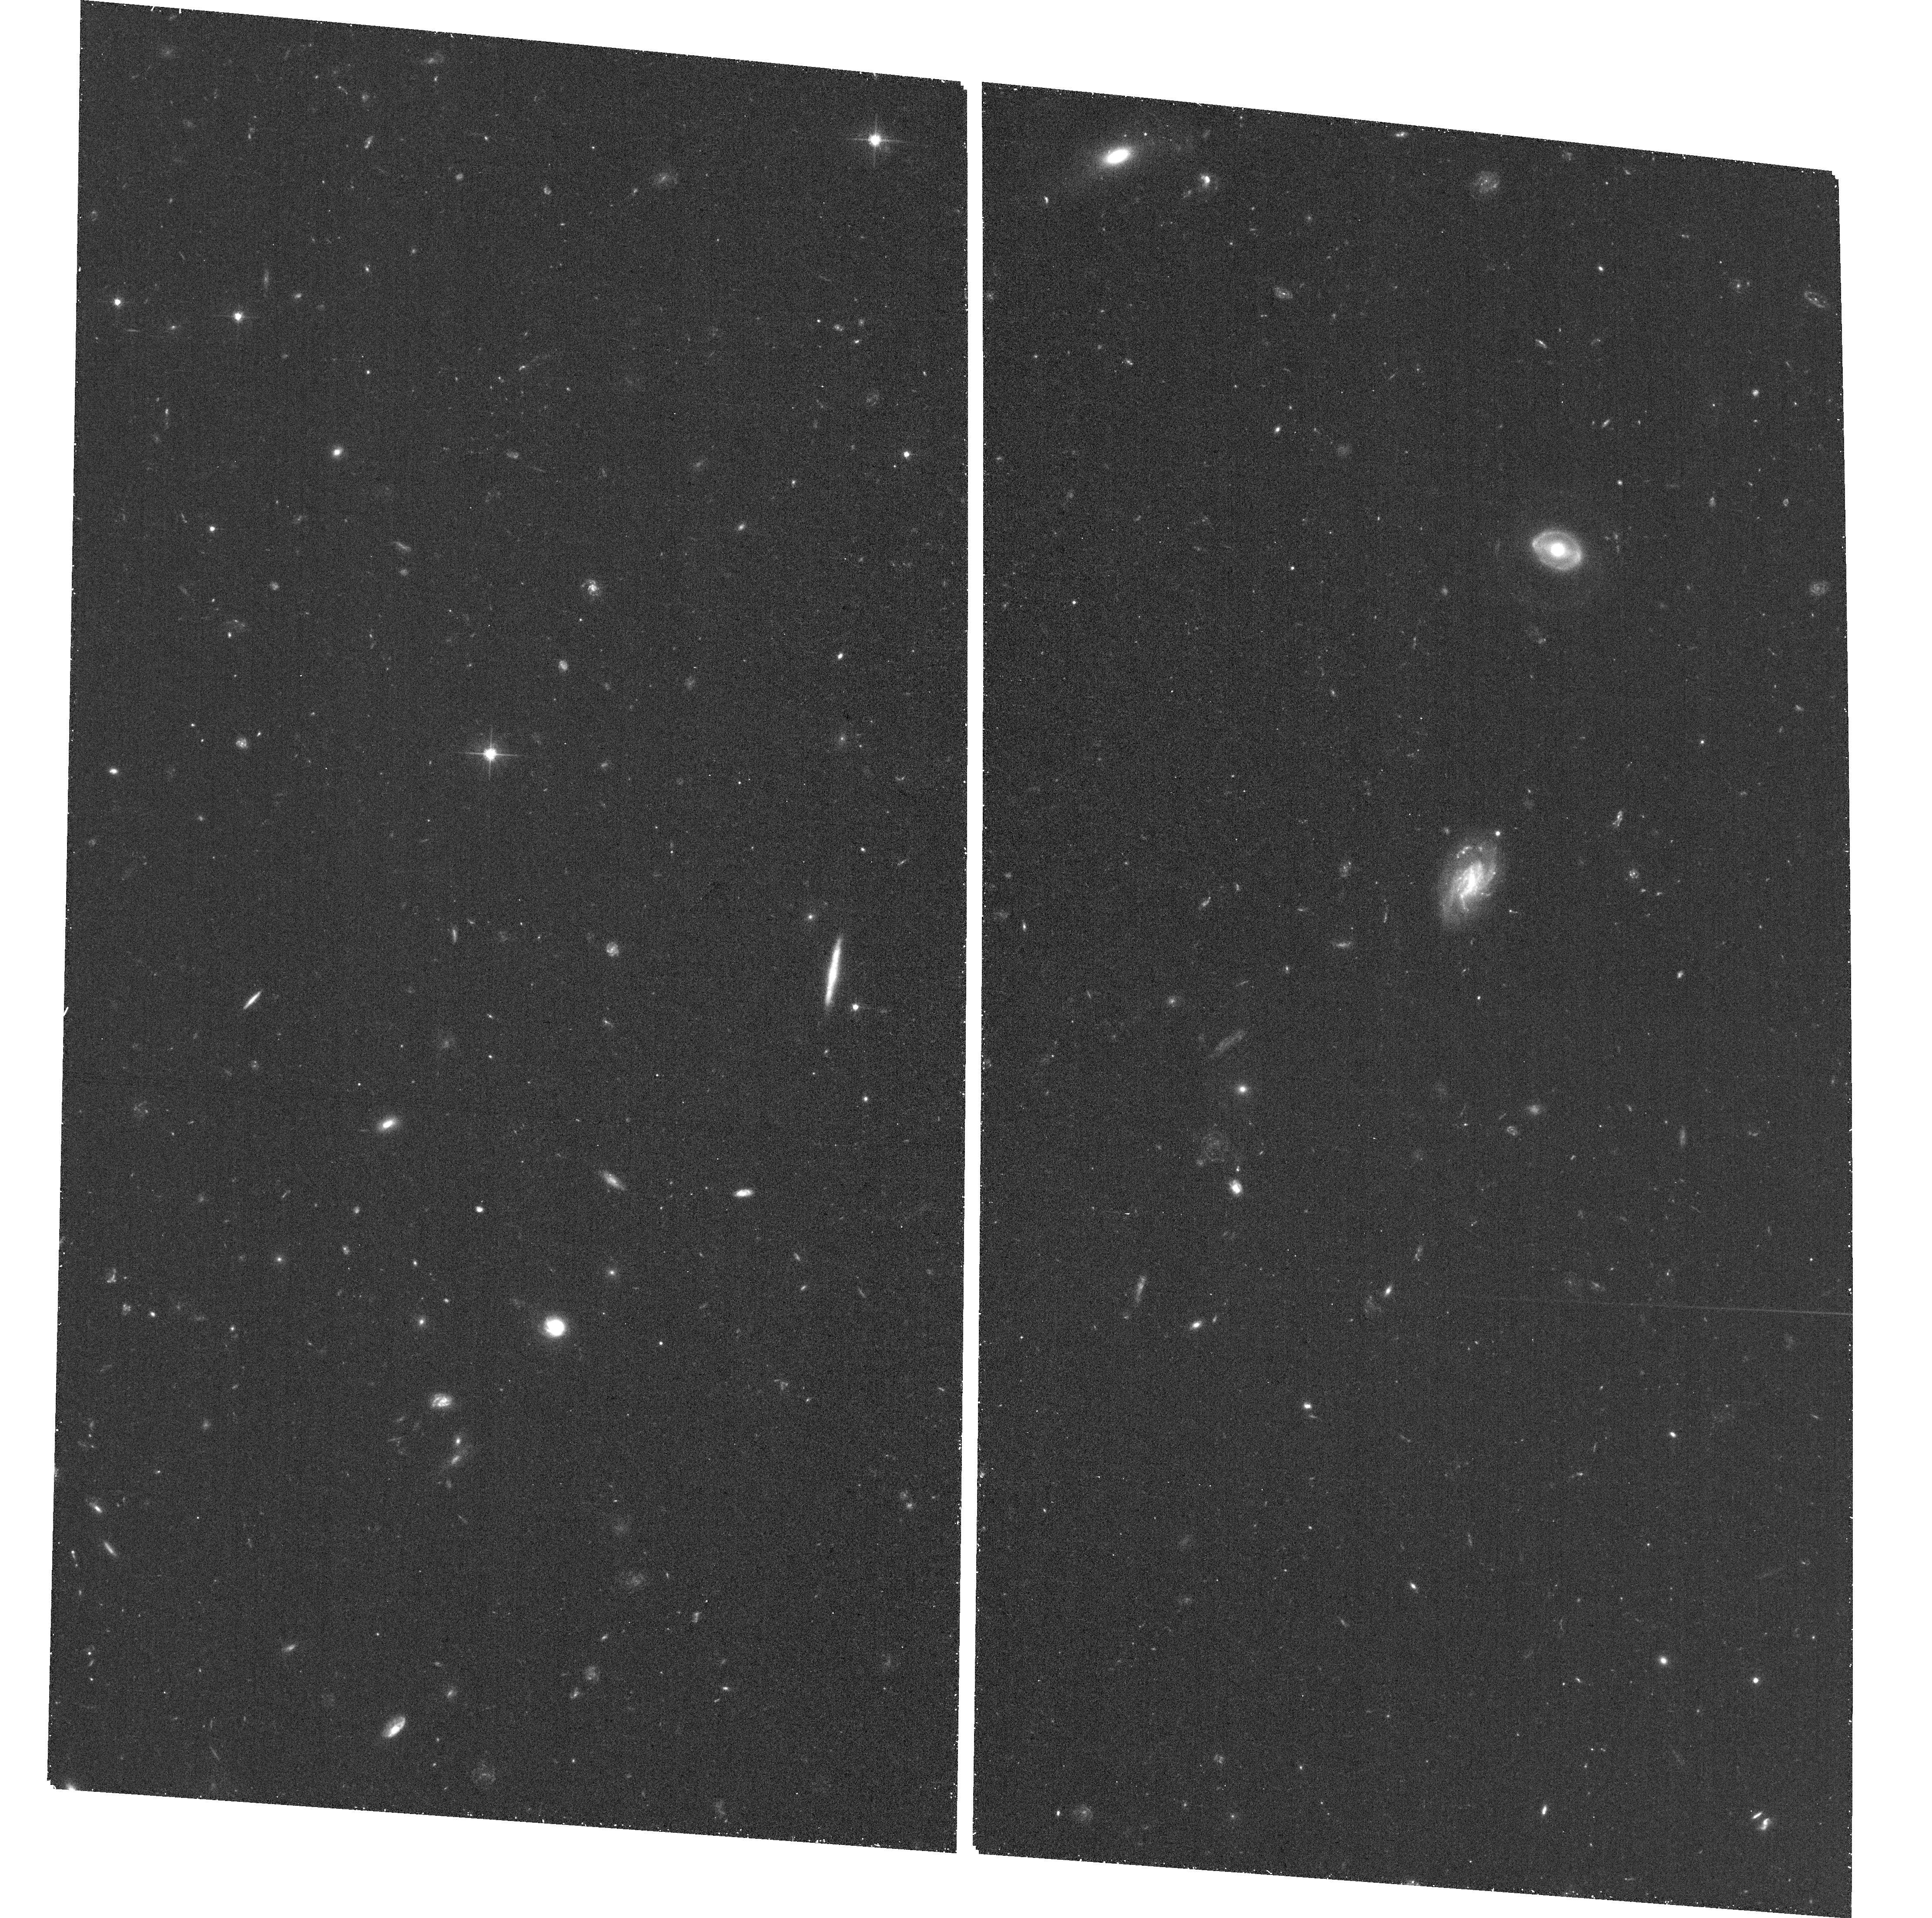
Target: GRB190114C. Instrument: ACS/WFC. Filter: F606W. Exposure: 23 min. Observation ID: hst_15708_02_acs_wfc_f606w_jdz902

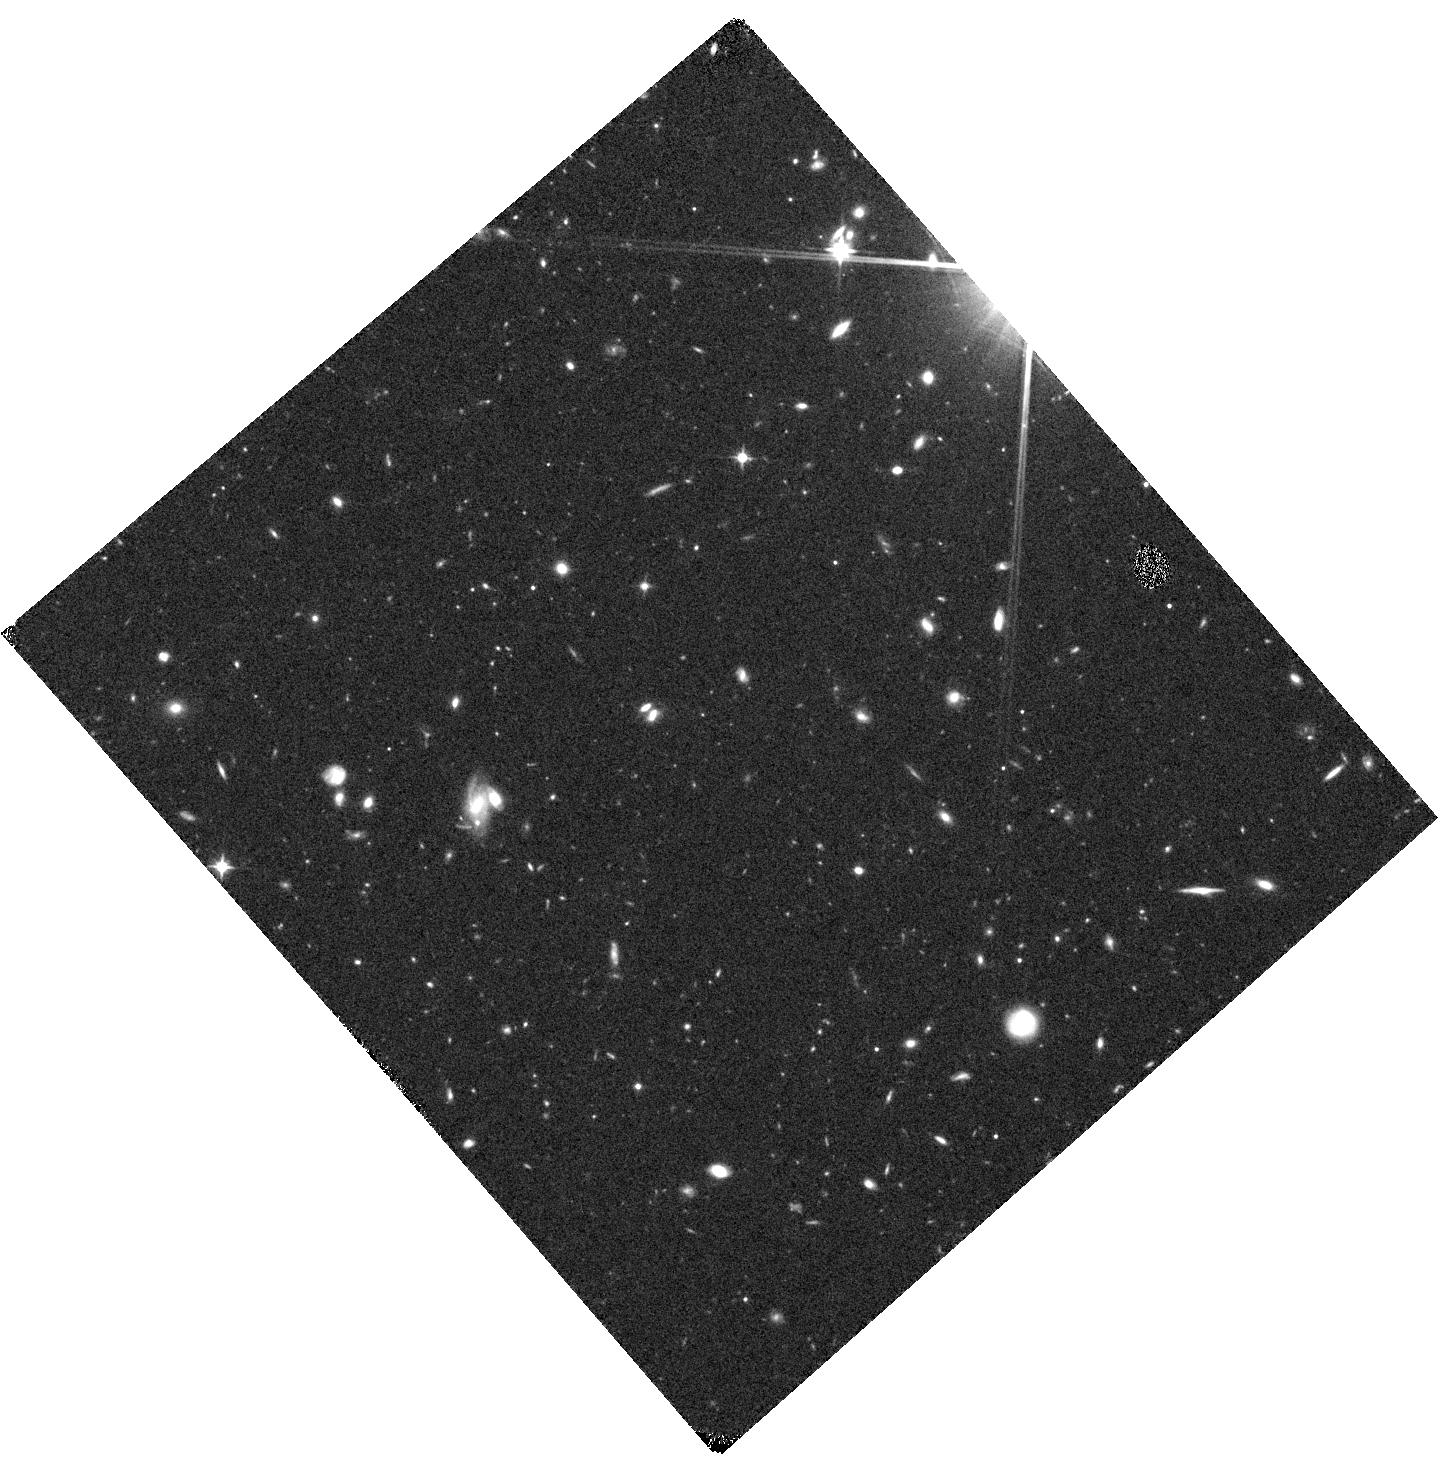
Target: GRB190114C. Instrument: WFC3/IR. Filter: F110W. Exposure: 18 min. Observation ID: hst_15708_01_wfc3_ir_f110w_idz901

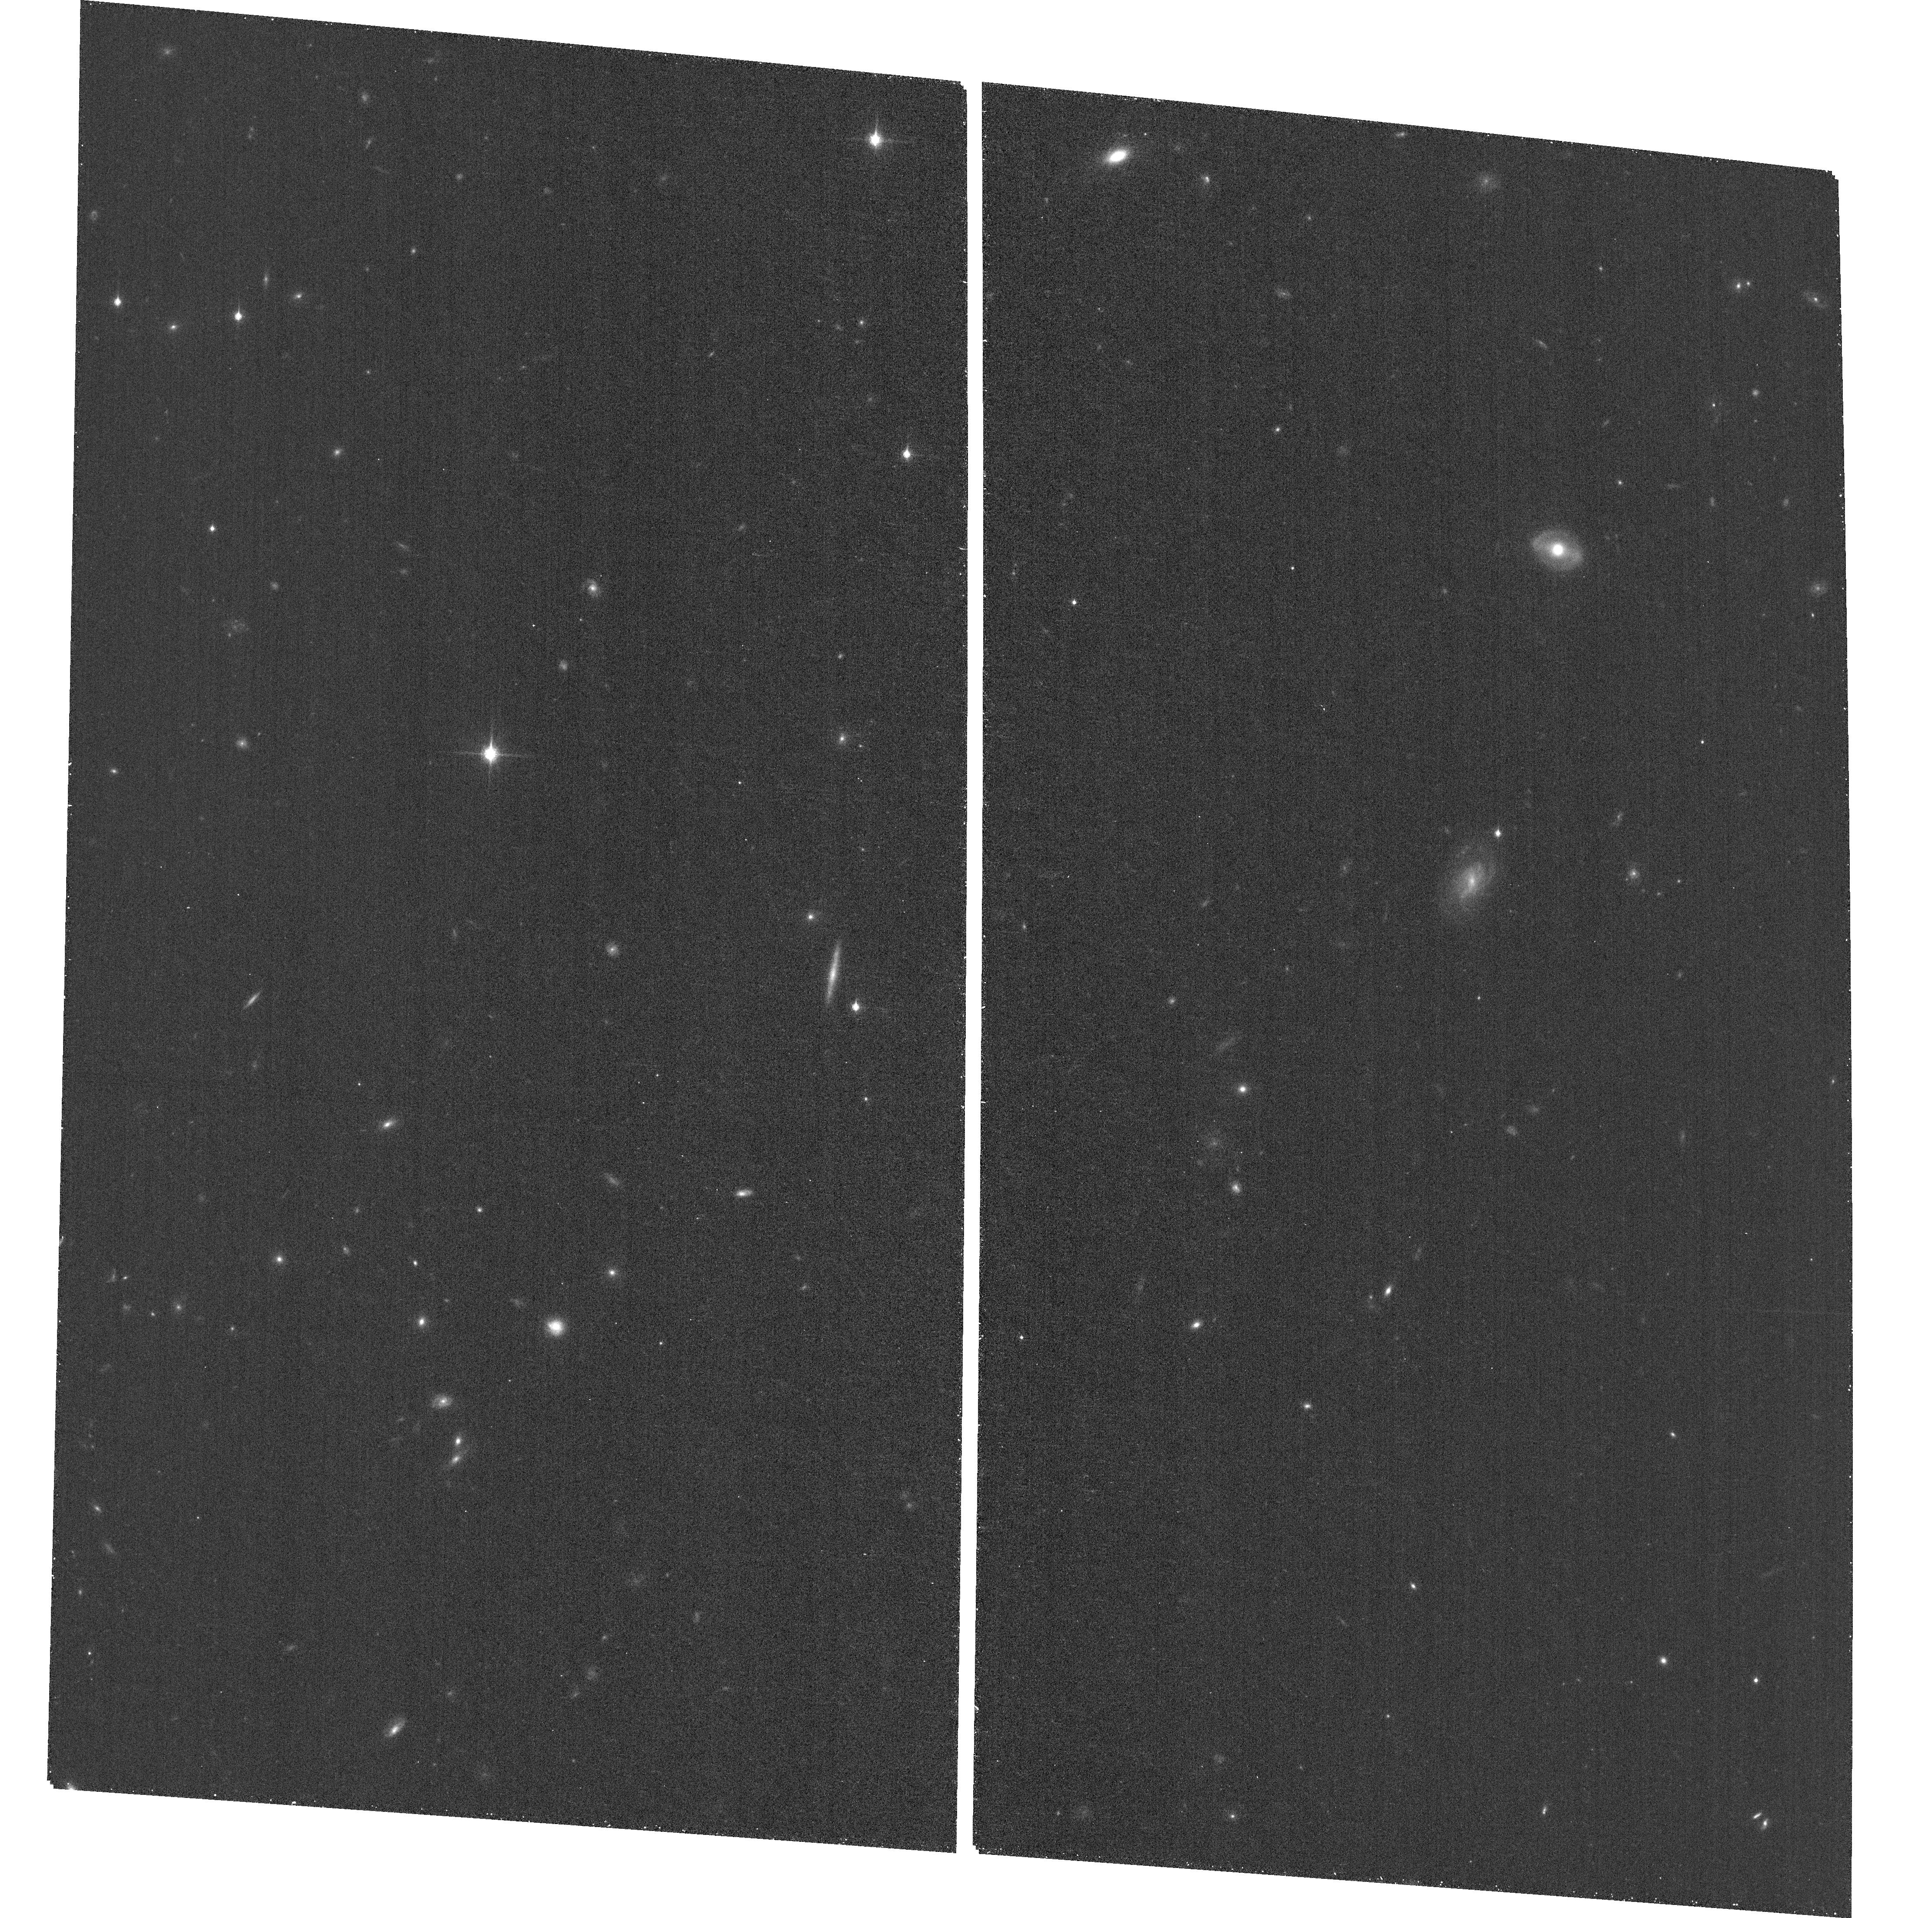
Target: GRB190114C. Instrument: ACS/WFC. Filter: F850LP. Exposure: 18 min. Observation ID: hst_15708_02_acs_wfc_f850lp_jdz902

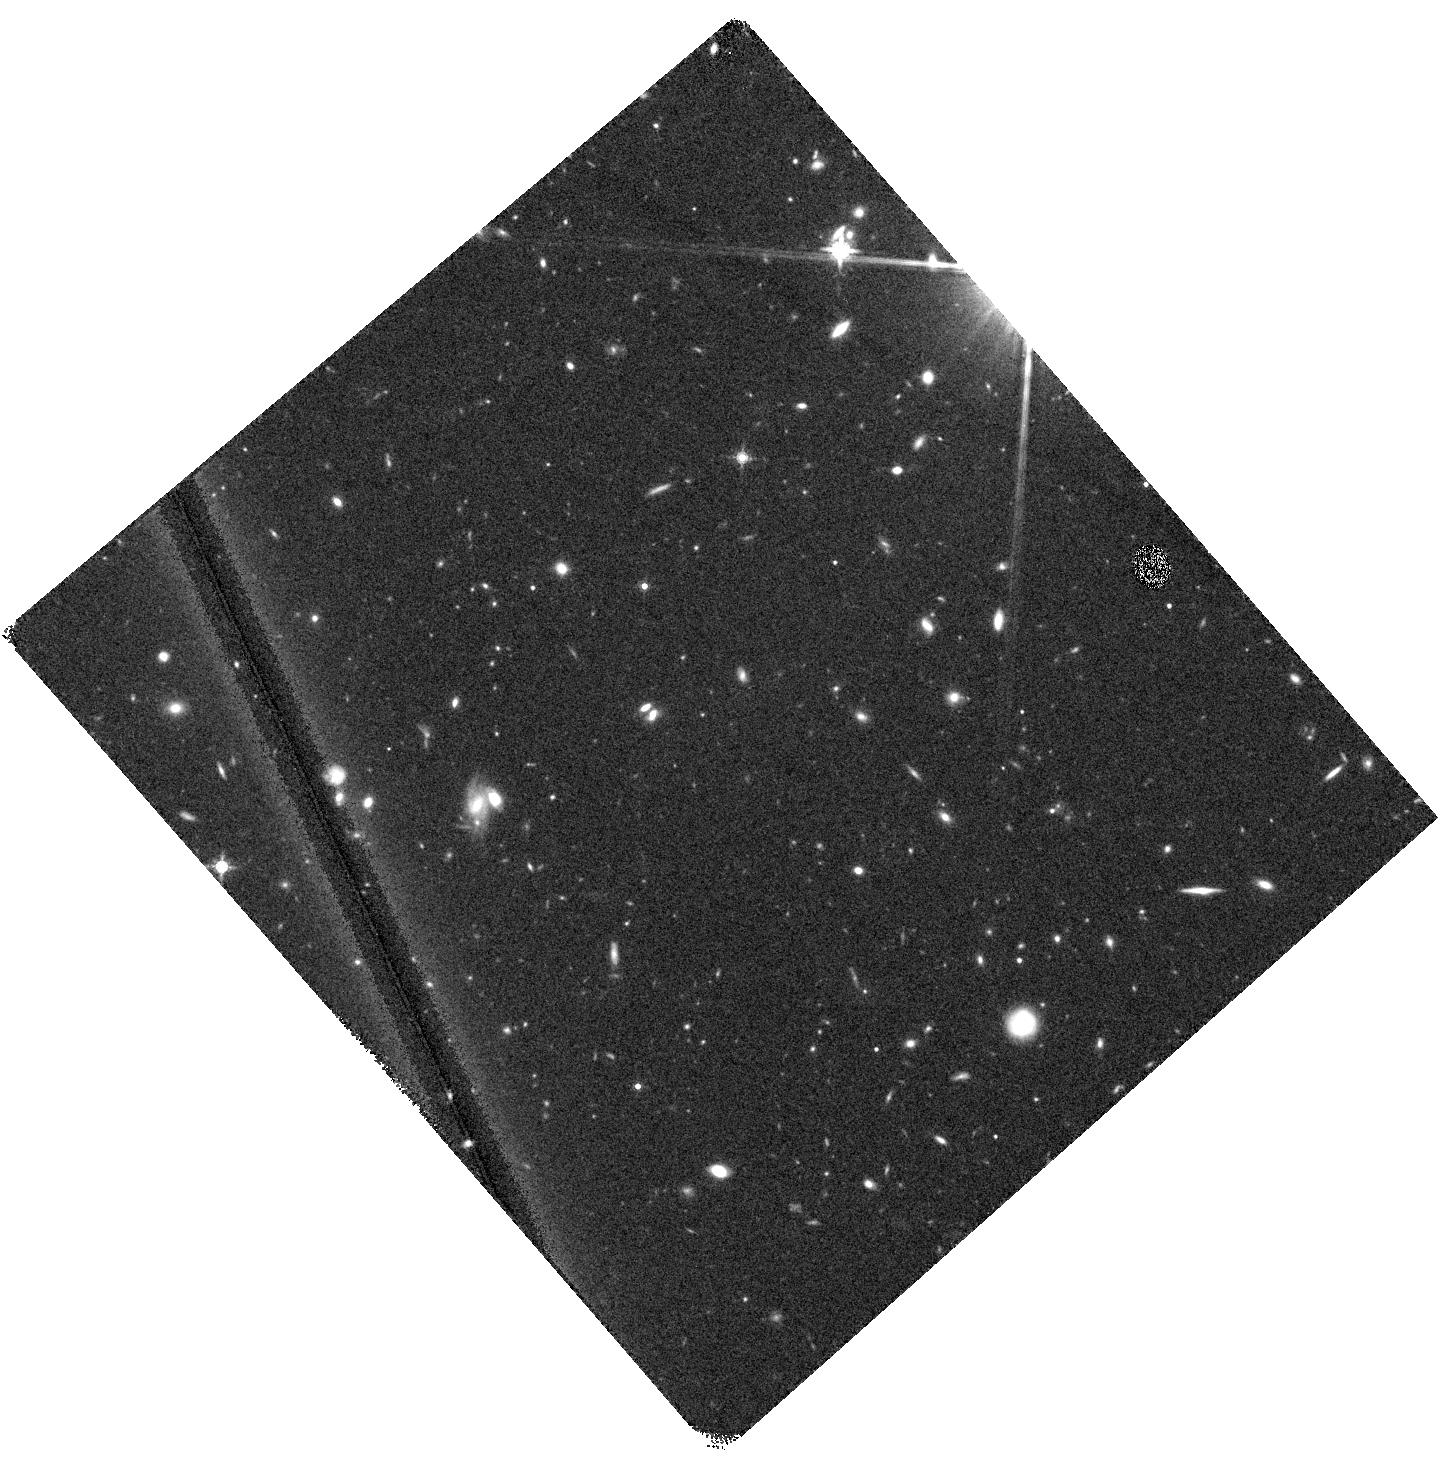
Target: GRB190114C. Instrument: WFC3/IR. Filter: F160W. Exposure: 20 min. Observation ID: hst_15708_01_wfc3_ir_f160w_idz901

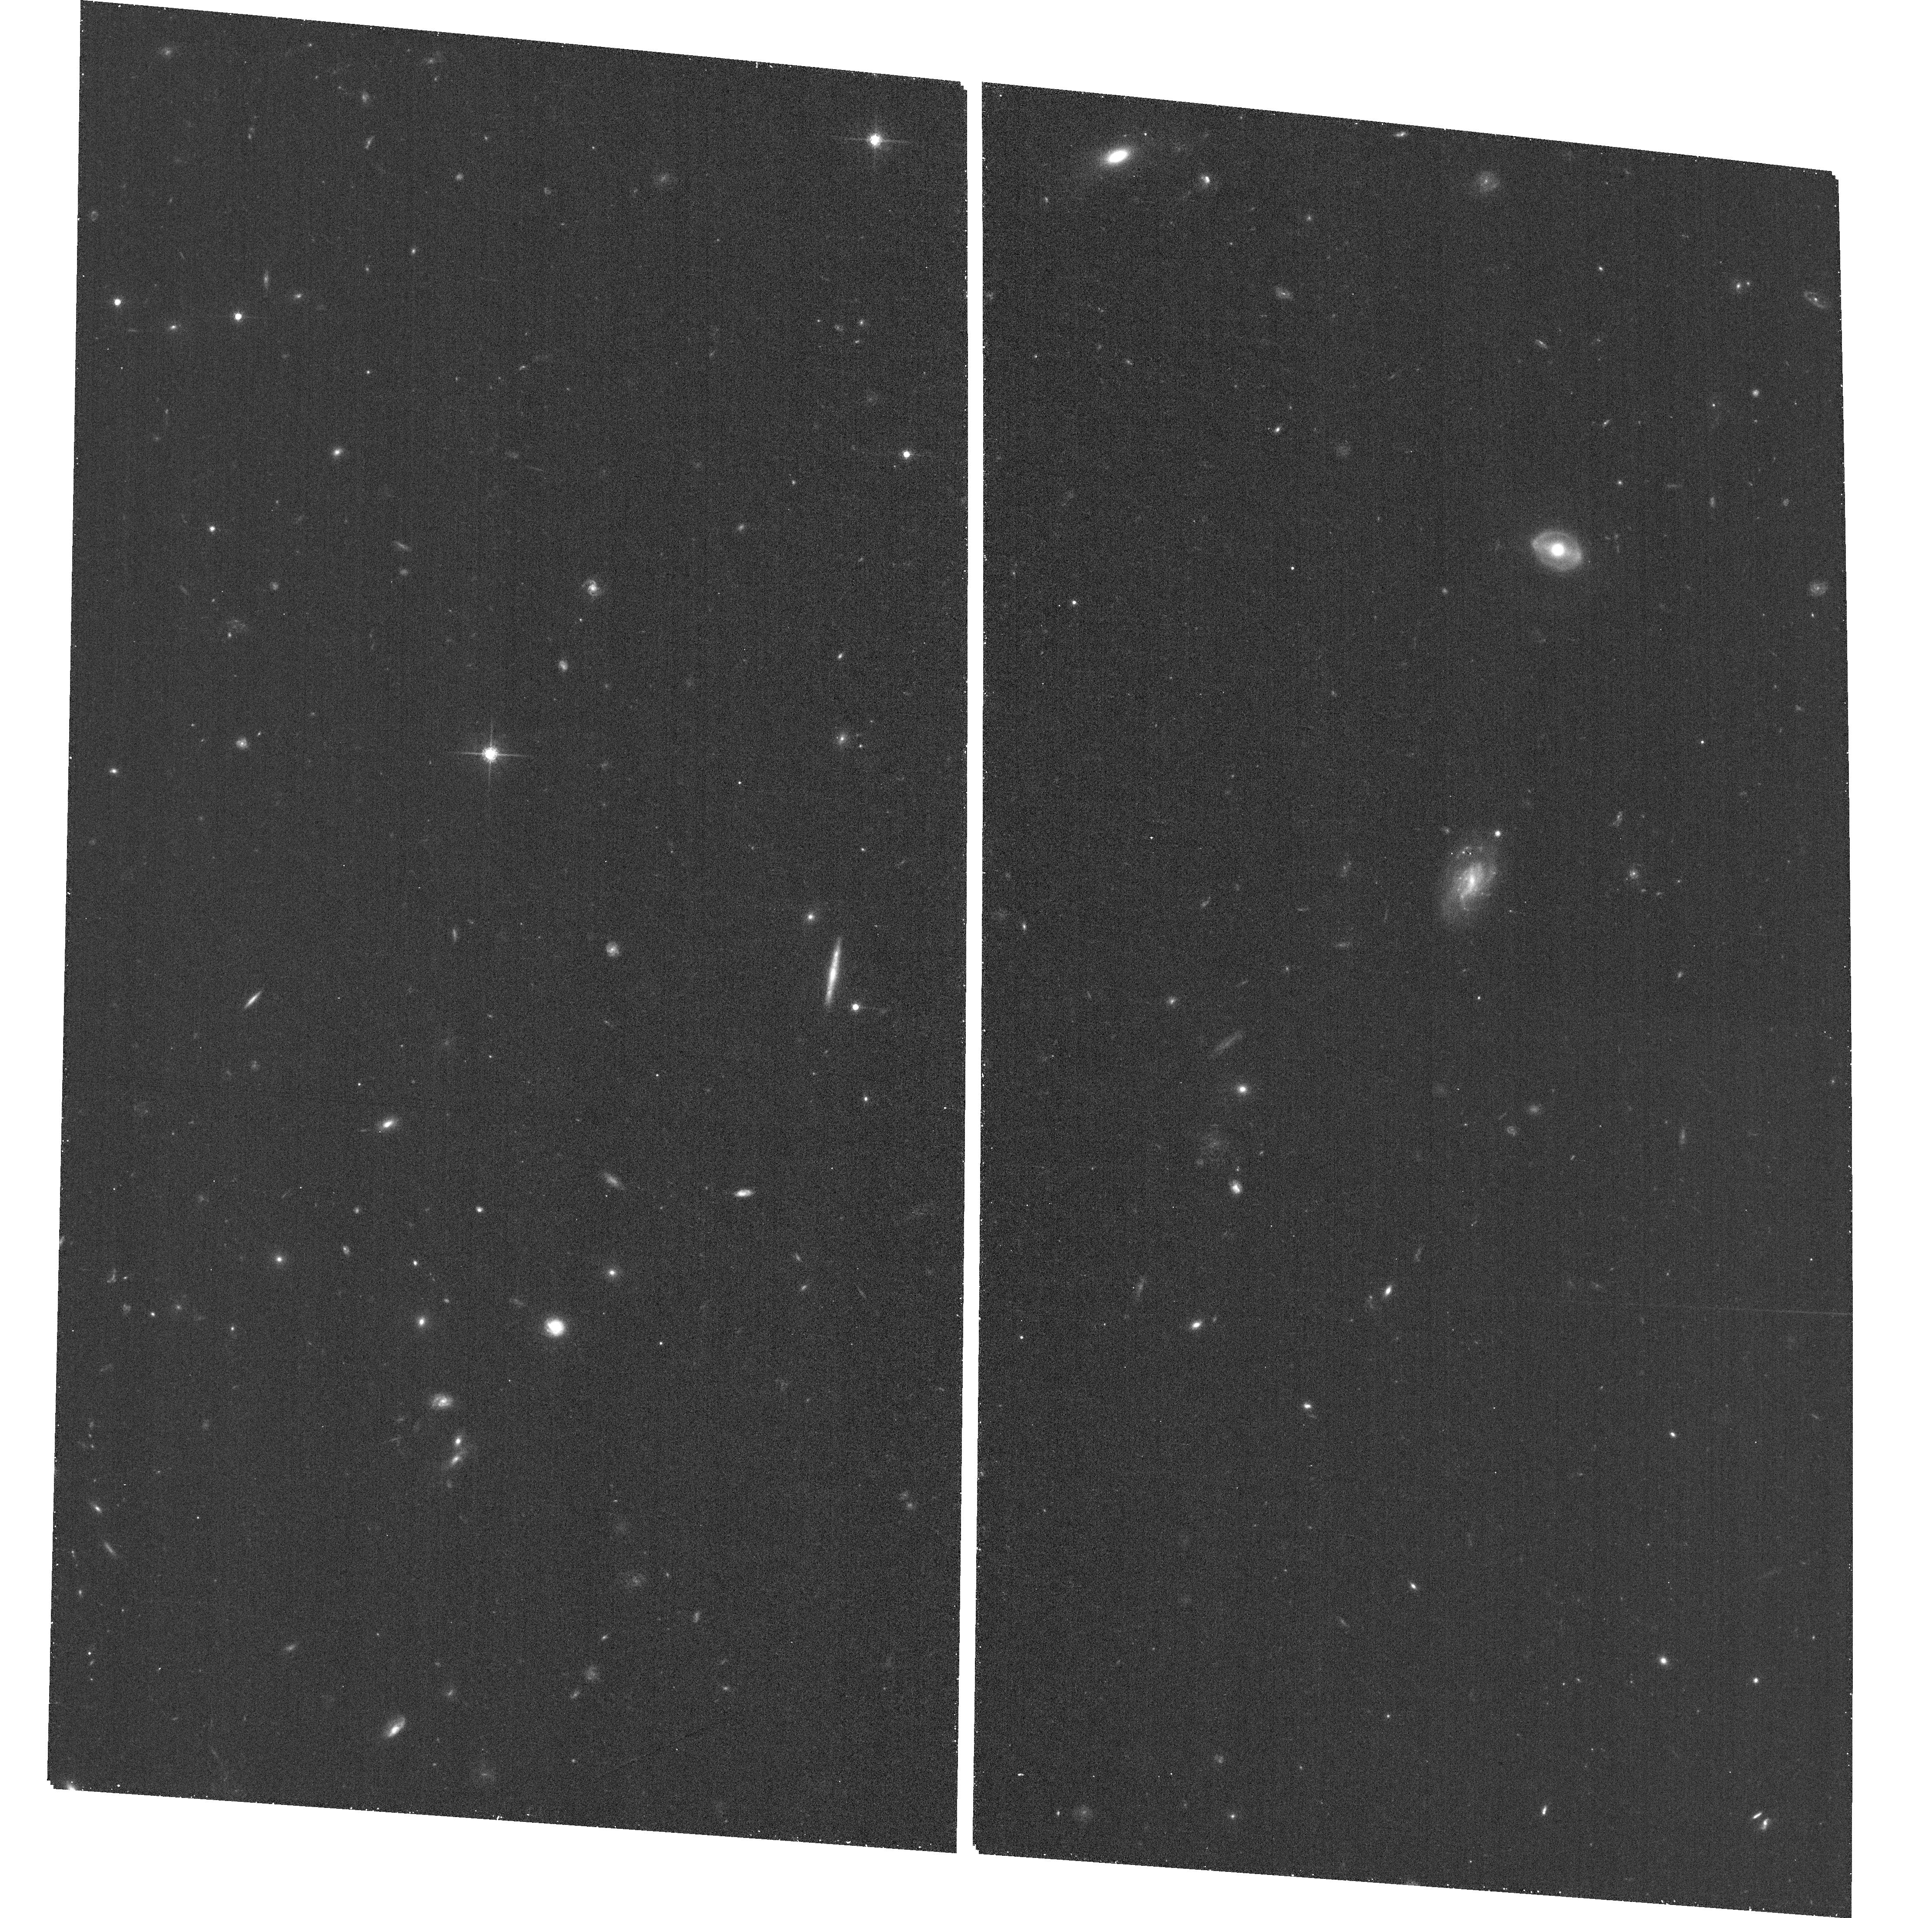
Target: GRB190114C. Instrument: ACS/WFC. Filter: F775W. Exposure: 18 min. Observation ID: hst_15708_02_acs_wfc_f775w_jdz902

Unpicking the exceptional properties of the first TeV emitting gamma-ray burst (PI: Levan, Andrew James)

Several thousand gamma-ray bursts (GRBs) have now been detected, lasting from a fraction of a second to several hours, and with spectral energies peaking in the hundreds of keV range. A handful of bursts have been detected at GeV energies, but very recently GRB 190114C became the first GRB to be identified in the TeV regime via the detection of a flash of Chernkov light by the MAGIC telescope. This detection offers a new window on the GRB phenomena, probing the generation of these extreme photons, as well as a route to testing the scattering of such photons off the Extragalactic Background Light (EBL). The environment of the burst is also exceptional, being extremely dense and perhaps indicating a link between the very high energy emisison and environment, as suggested by some models. Our proposed HST observaitons will track the late time behaviour of the counterpart, disentangle the supernova, afterglow and host emission and determine if the physics of this unique burst differs from that seen in other examples. The observations will also characterise the environment in emission, dissecting it at higher resolution than possible from the ground and tying the emission to absorption properties. Finally, the observations will measure the optical photon density close to the GRB itself (i.e. in the host), and hence the contribution of these photons to the scattering of very high energy light (i.e. the total of local to the burst + EBL). This in turn will enable the determination of the true energetics of the burst at TeV energies and test scattering models in the EBL, both key questions in high energy astrophysics and cosmology.